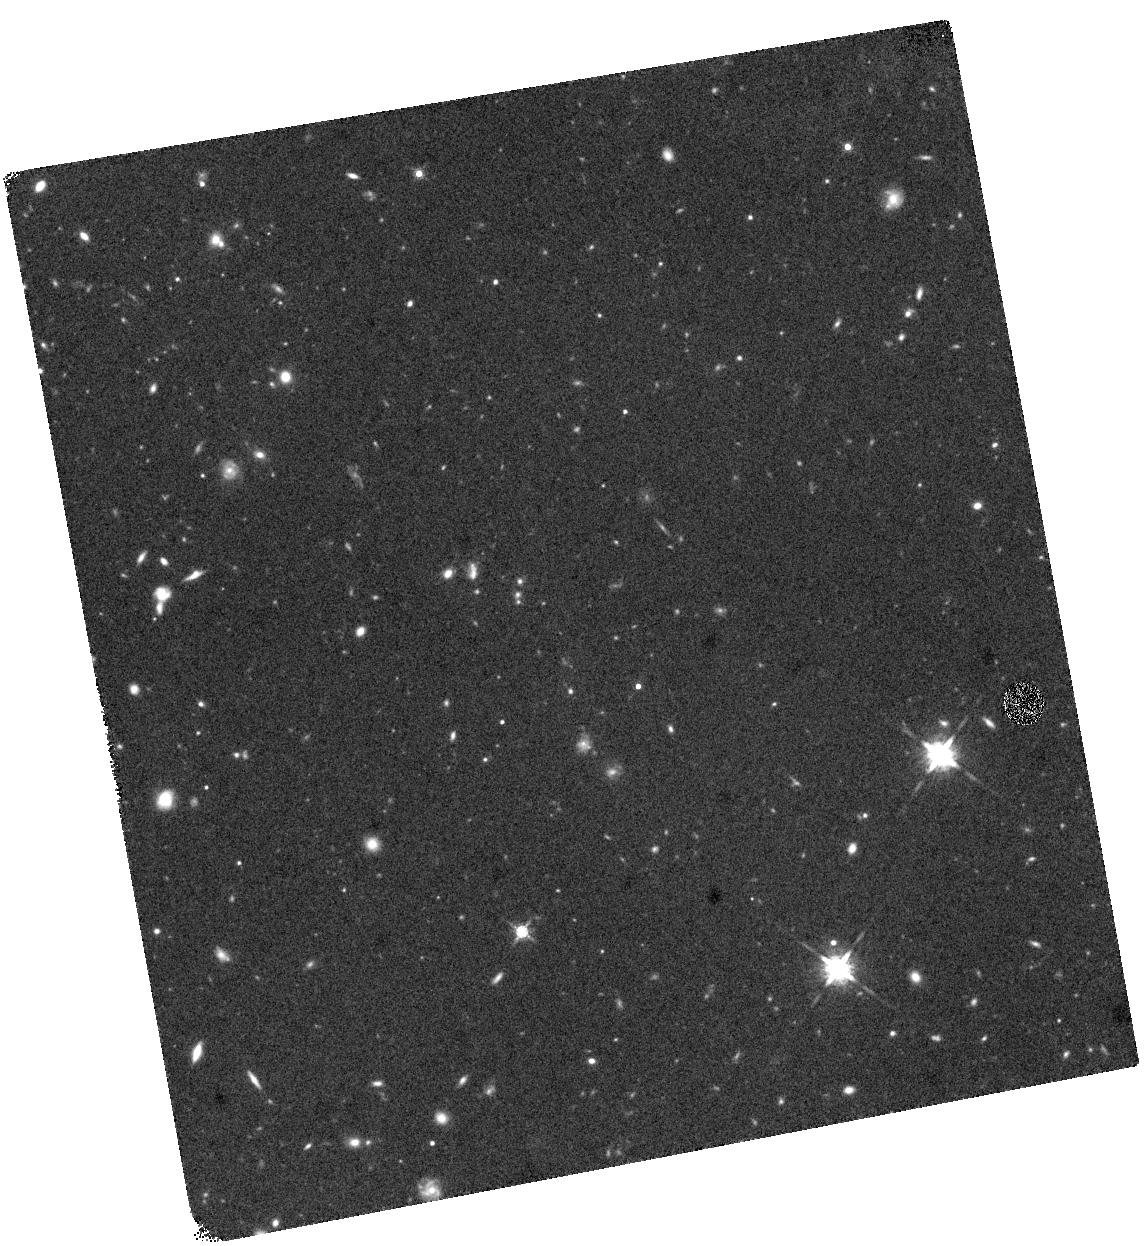
Target: UDS99096
Instrument: WFC3/IR
Filter: F160W
Exposure: 40 min
Observation ID: hst_13002_08_wfc3_ir_f160w_ic0c08

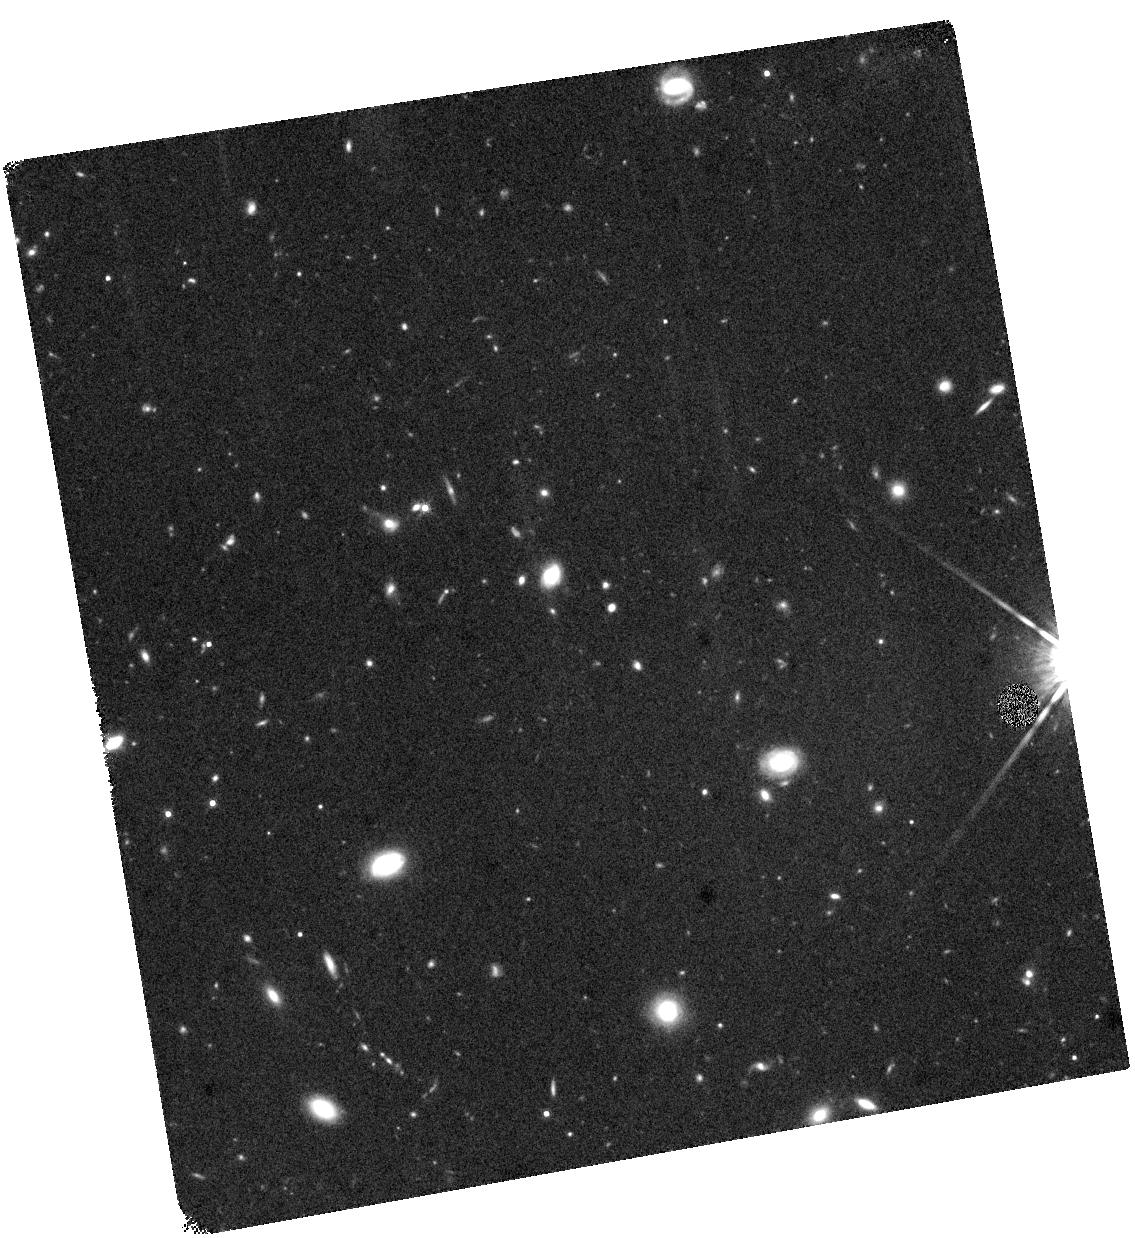
Target: UDS46645
Instrument: WFC3/IR
Filter: F160W
Exposure: 40 min
Observation ID: hst_13002_05_wfc3_ir_f160w_ic0c05

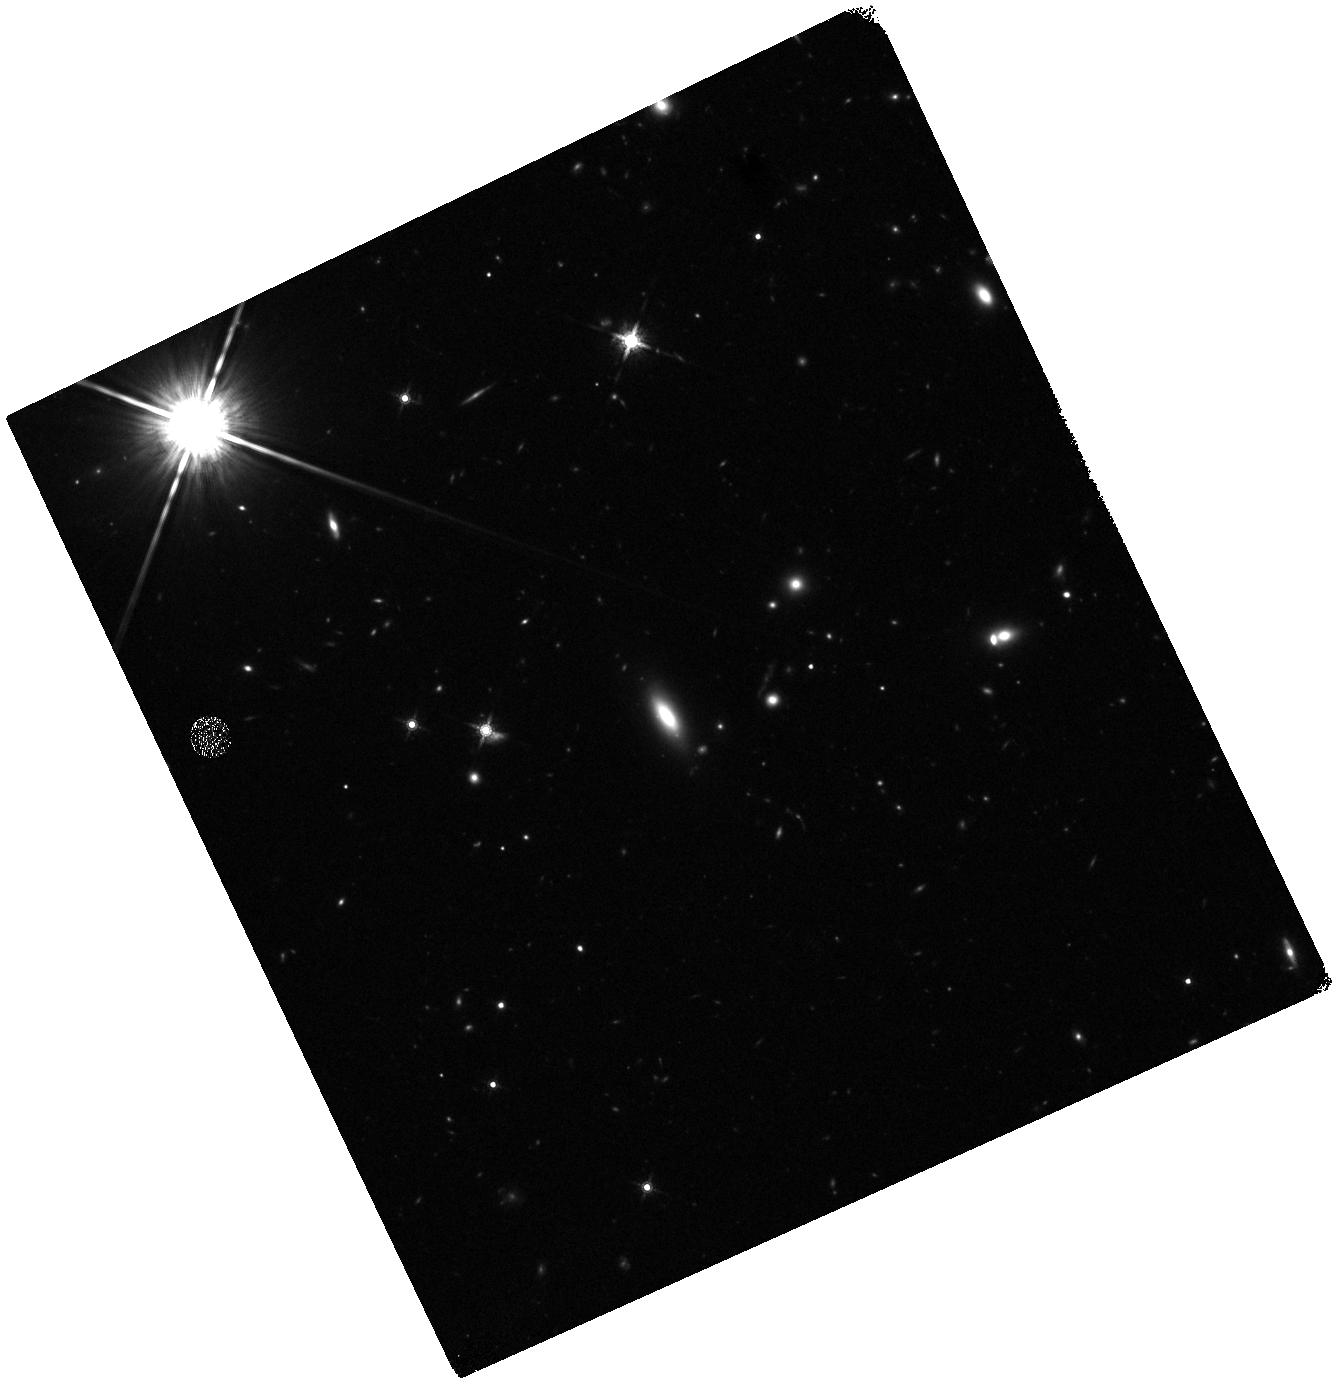
Target: UDS90845
Instrument: WFC3/IR
Filter: F160W
Exposure: 40 min
Observation ID: hst_13002_06_wfc3_ir_f160w_ic0c06

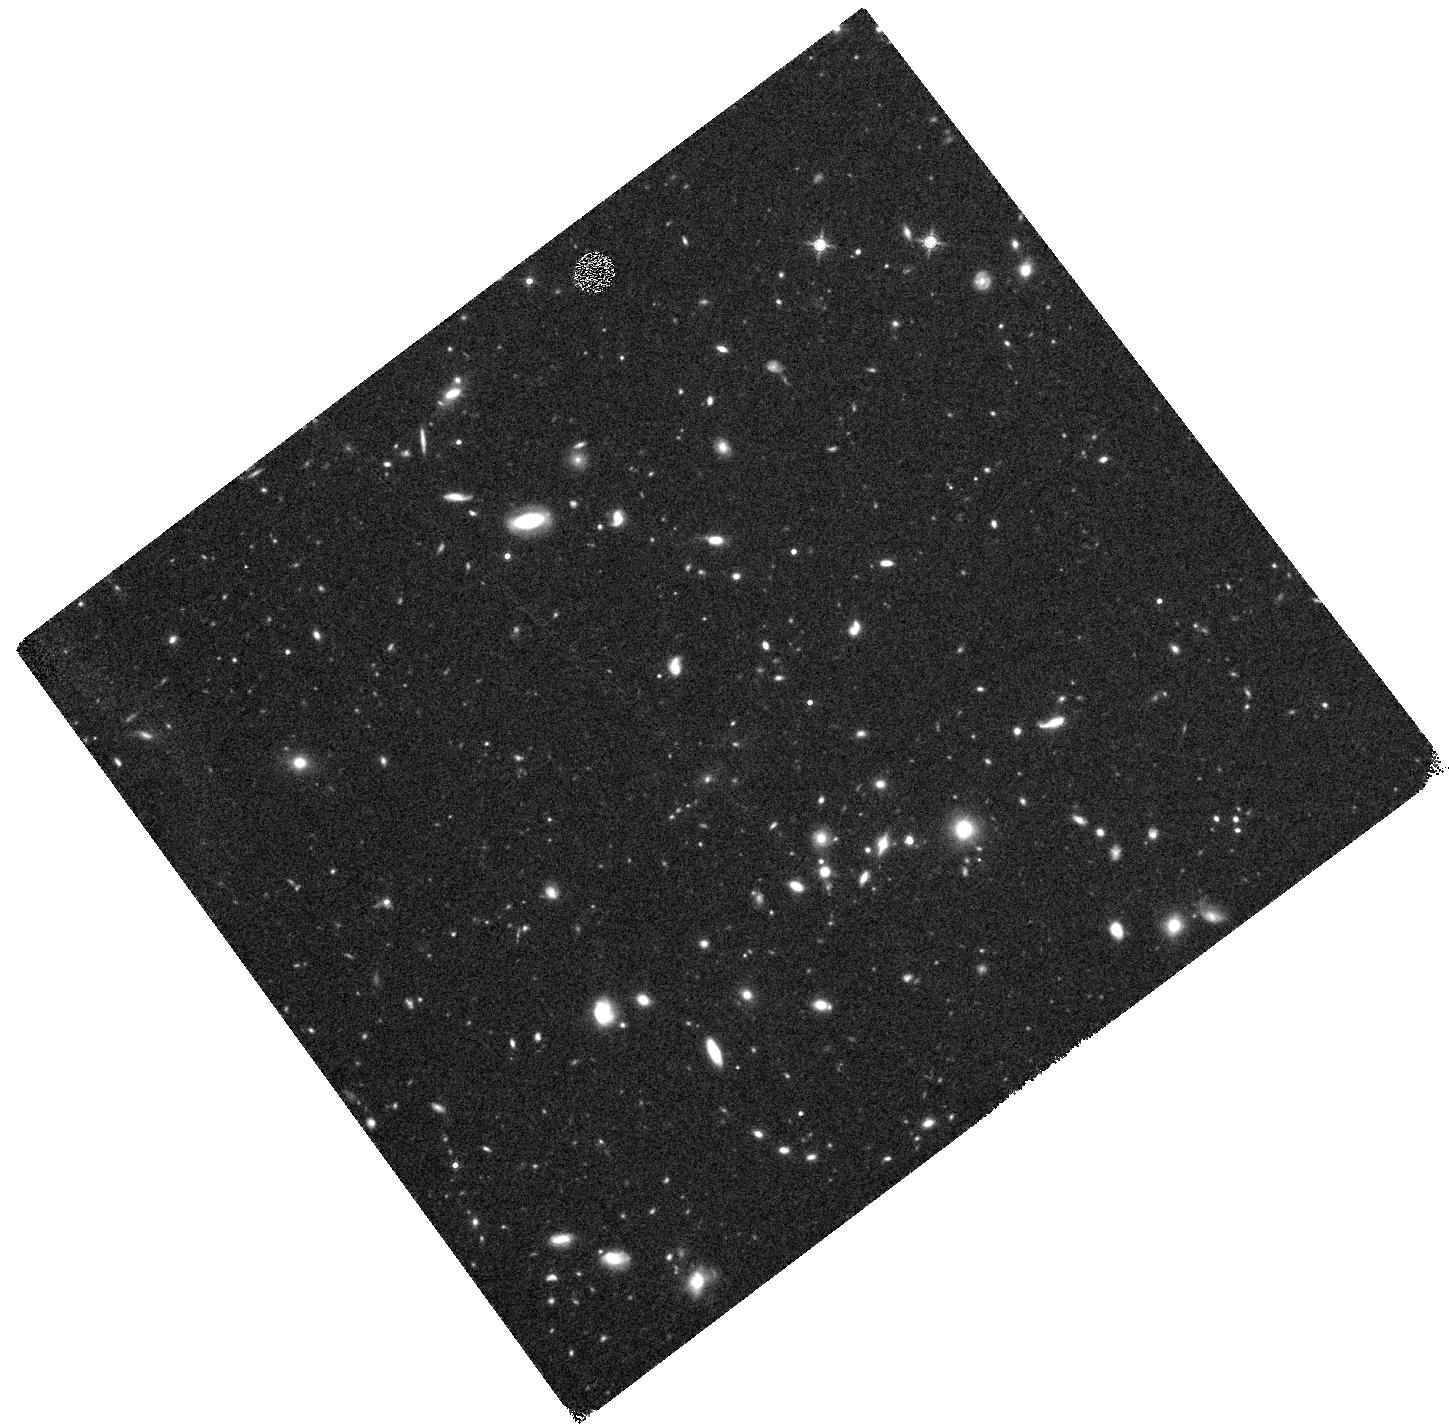
Target: UDS3433
Instrument: WFC3/IR
Filter: F160W
Exposure: 40 min
Observation ID: hst_13002_01_wfc3_ir_f160w_ic0c01

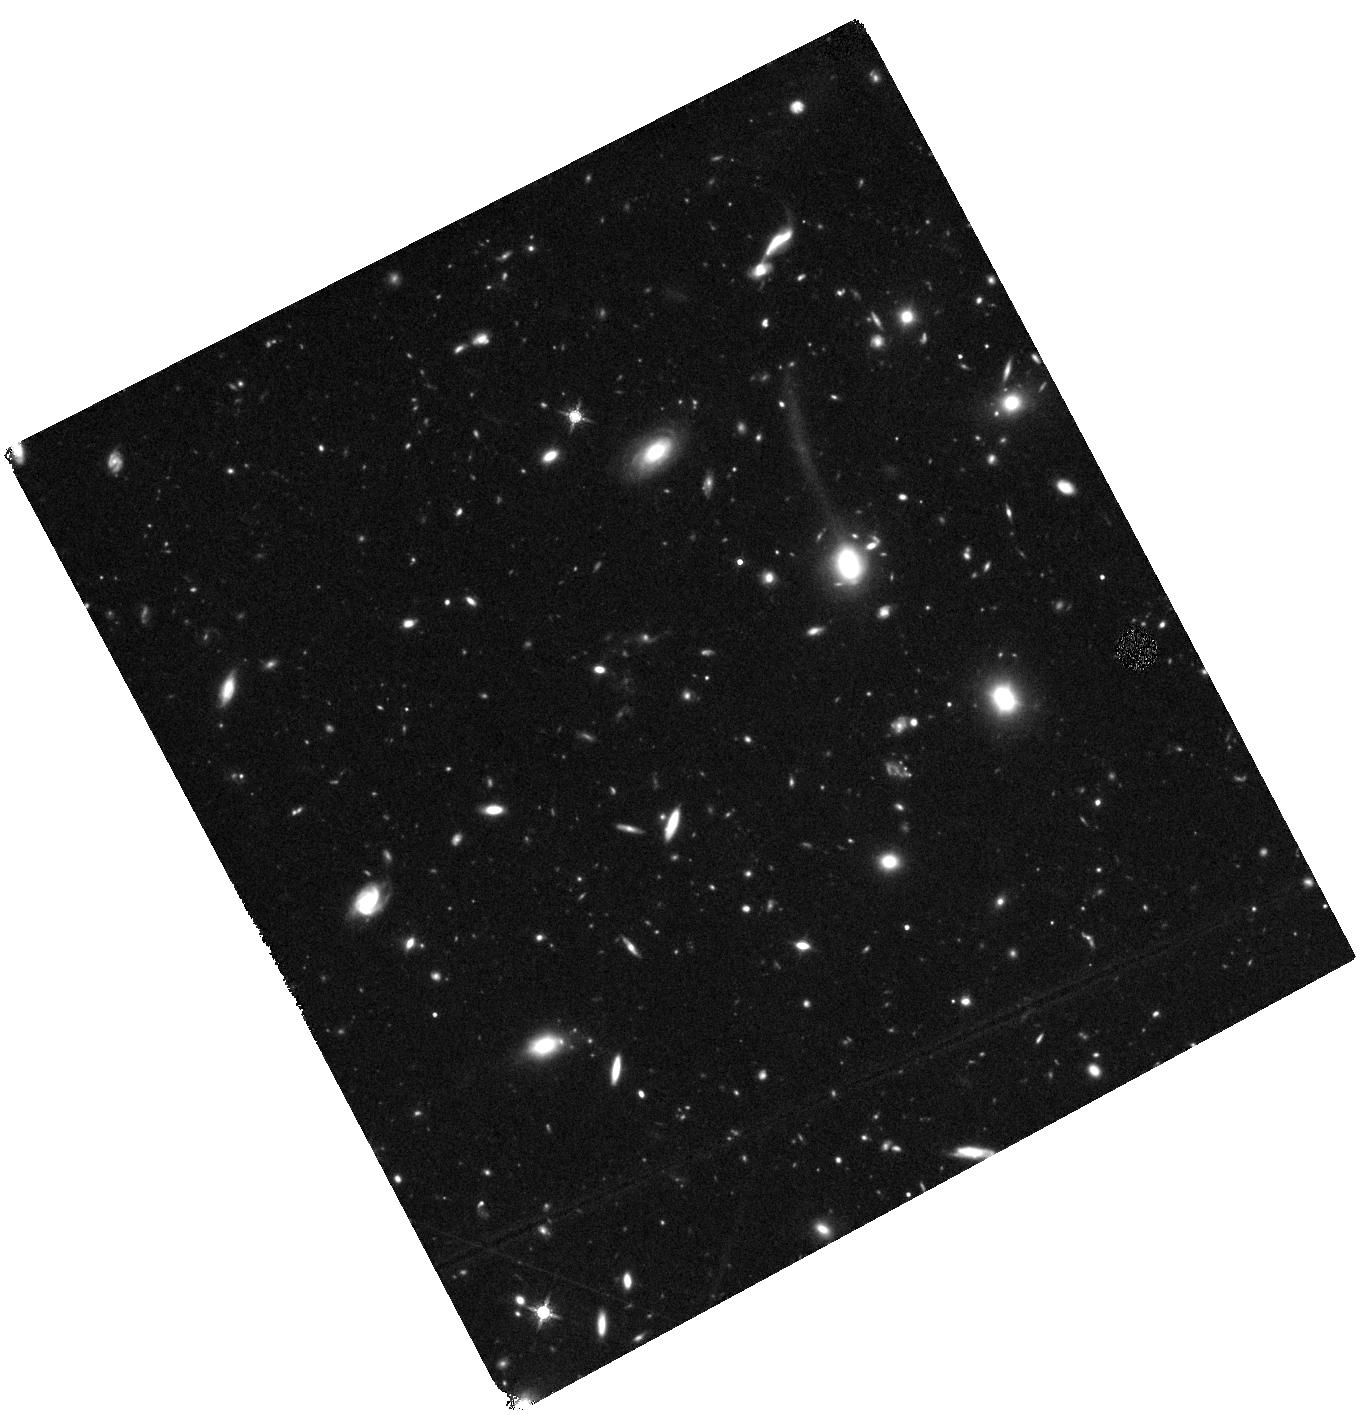
Target: UDS104425
Instrument: WFC3/IR
Filter: F160W
Exposure: 1.3 h
Observation ID: hst_13002_09_wfc3_ir_f160w_ic0c09

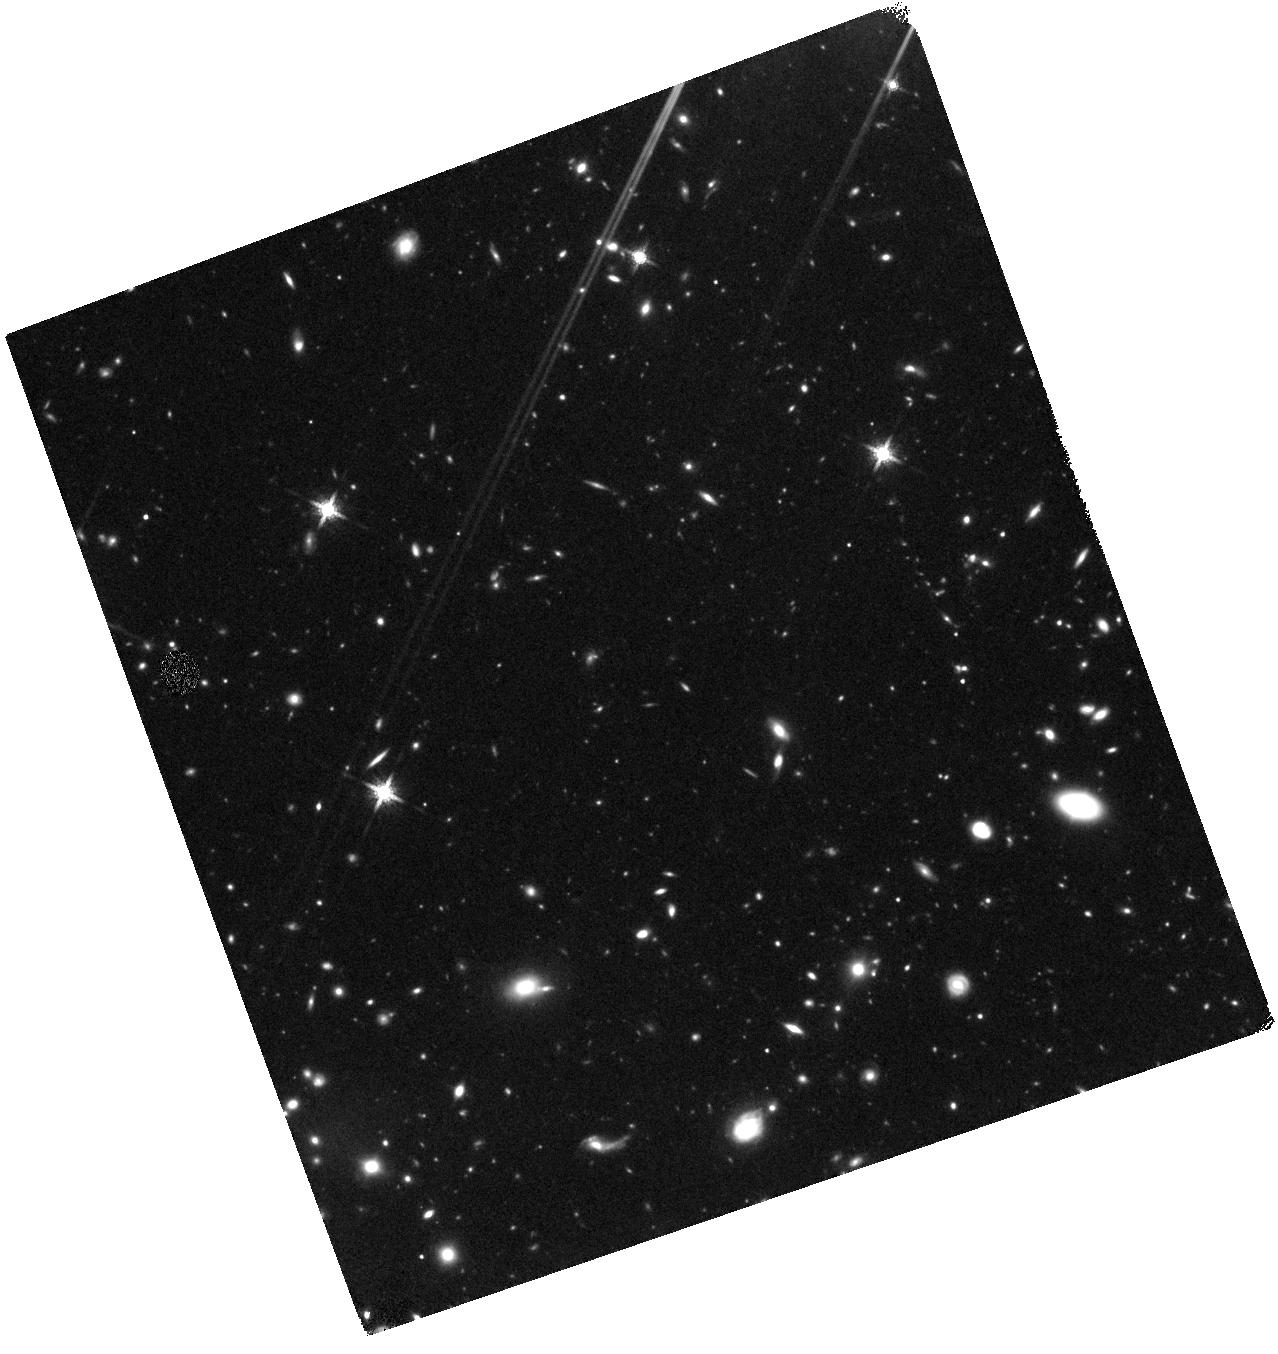
Target: UDS118604
Instrument: WFC3/IR
Filter: F160W
Exposure: 1.3 h
Observation ID: hst_13002_11_wfc3_ir_f160w_ic0c11

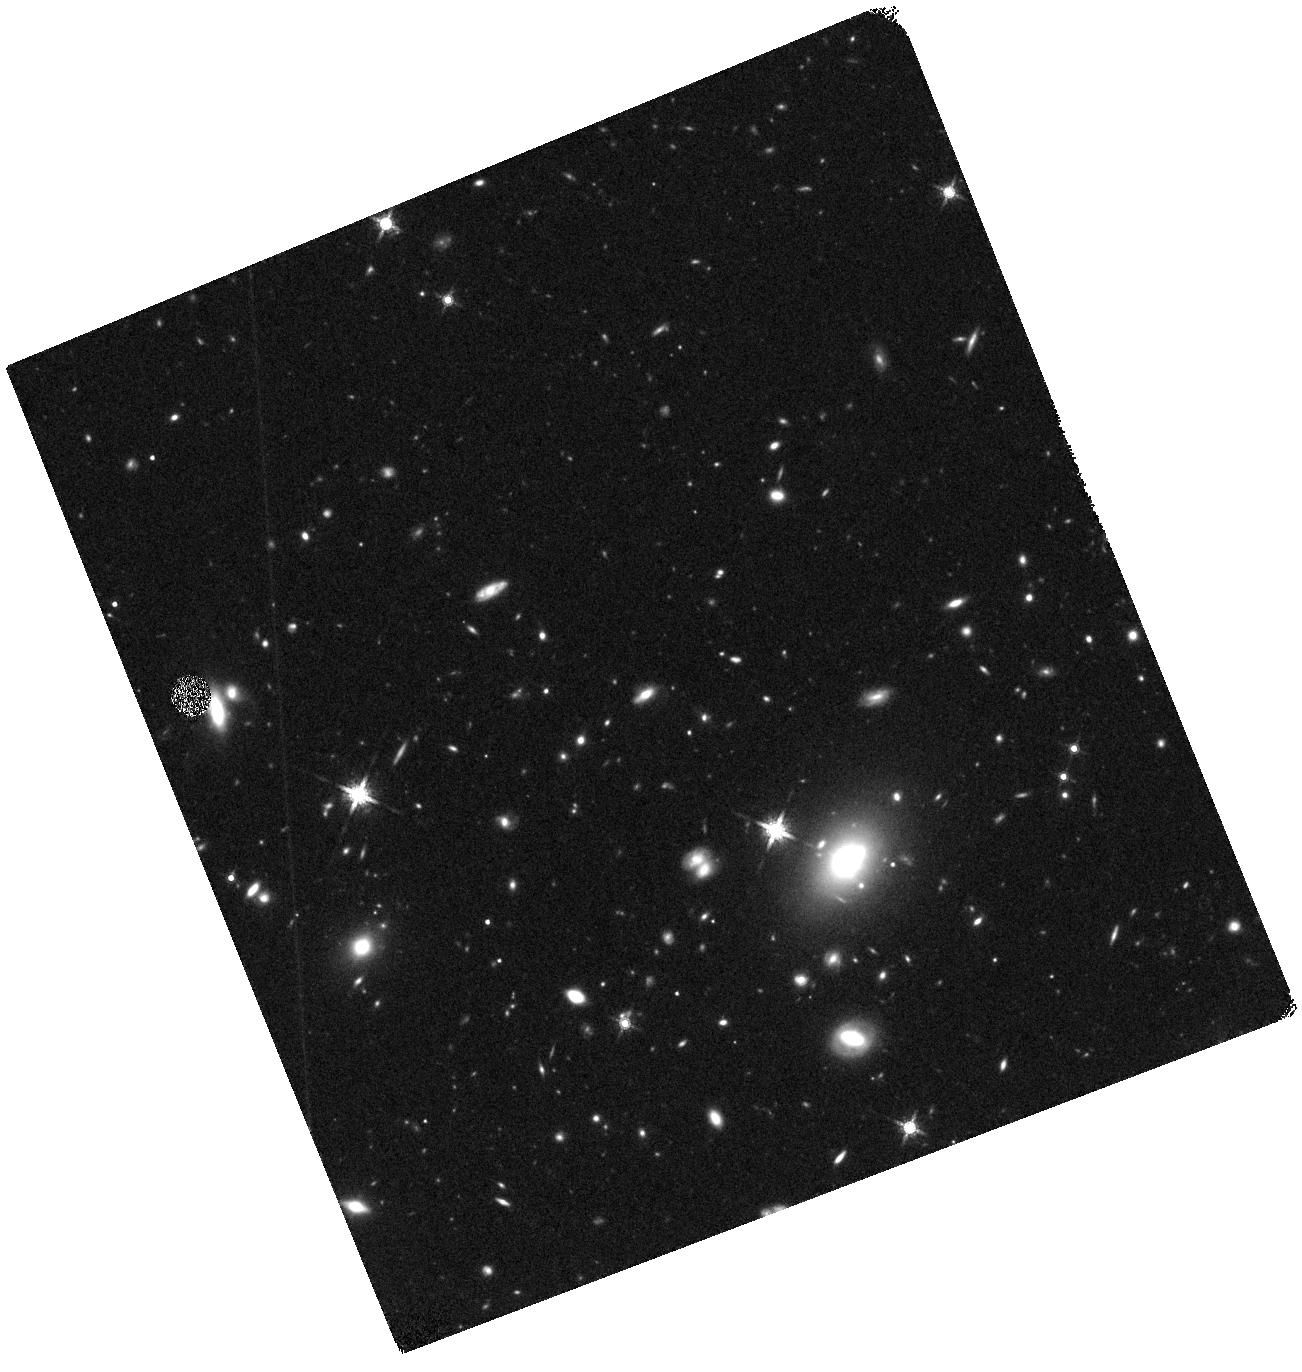
Target: UDS97905
Instrument: WFC3/IR
Filter: F160W
Exposure: 40 min
Observation ID: hst_13002_07_wfc3_ir_f160w_ic0c07

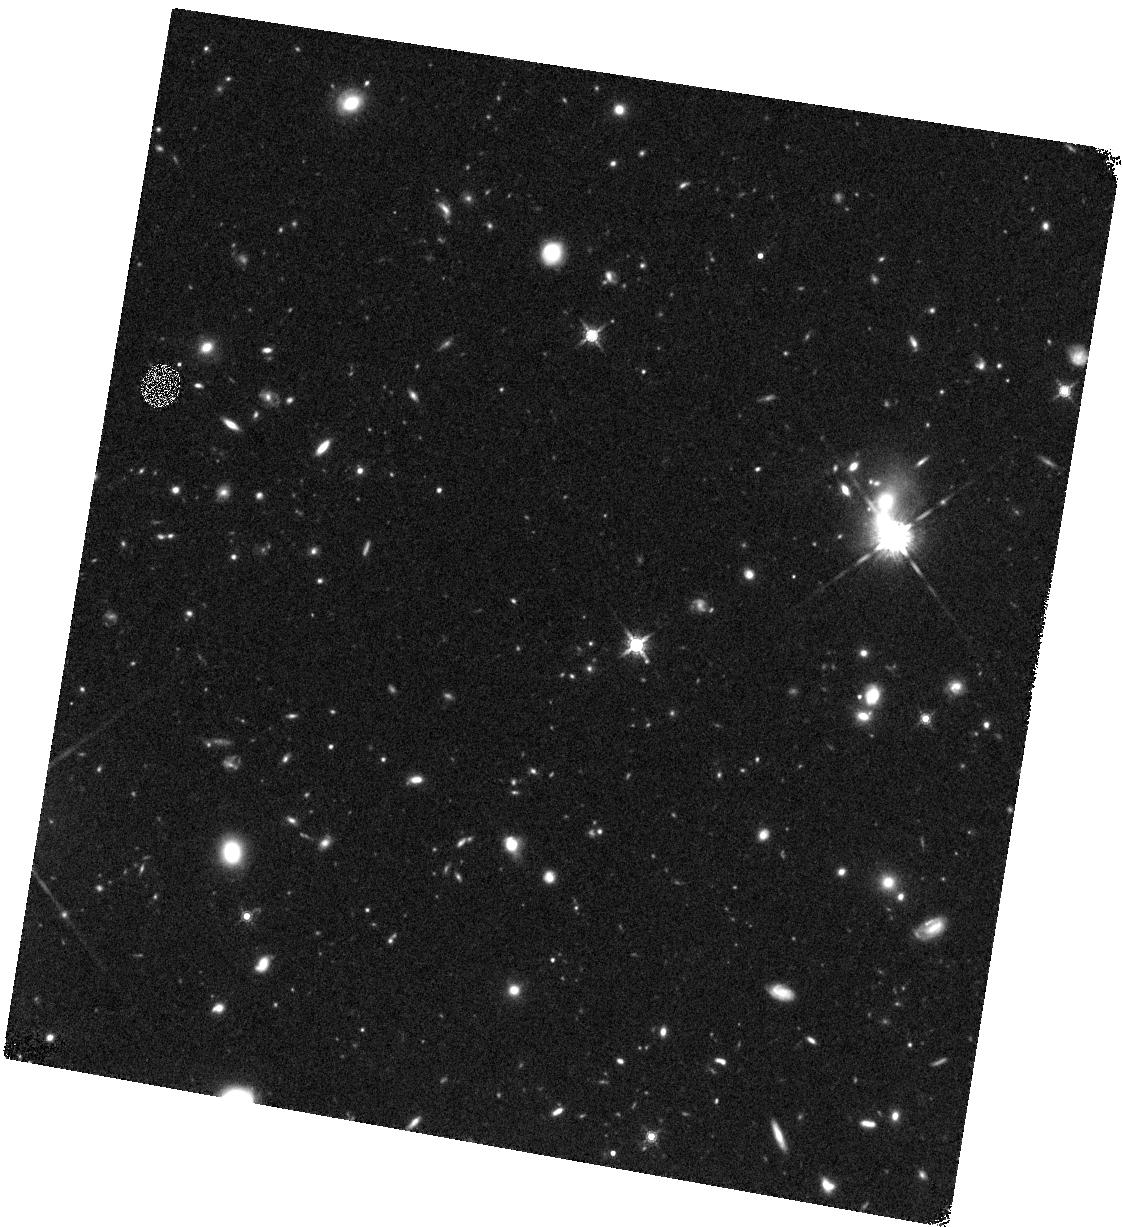
Target: UDS35621
Instrument: WFC3/IR
Filter: F160W
Exposure: 40 min
Observation ID: hst_13002_03_wfc3_ir_f160w_ic0c03

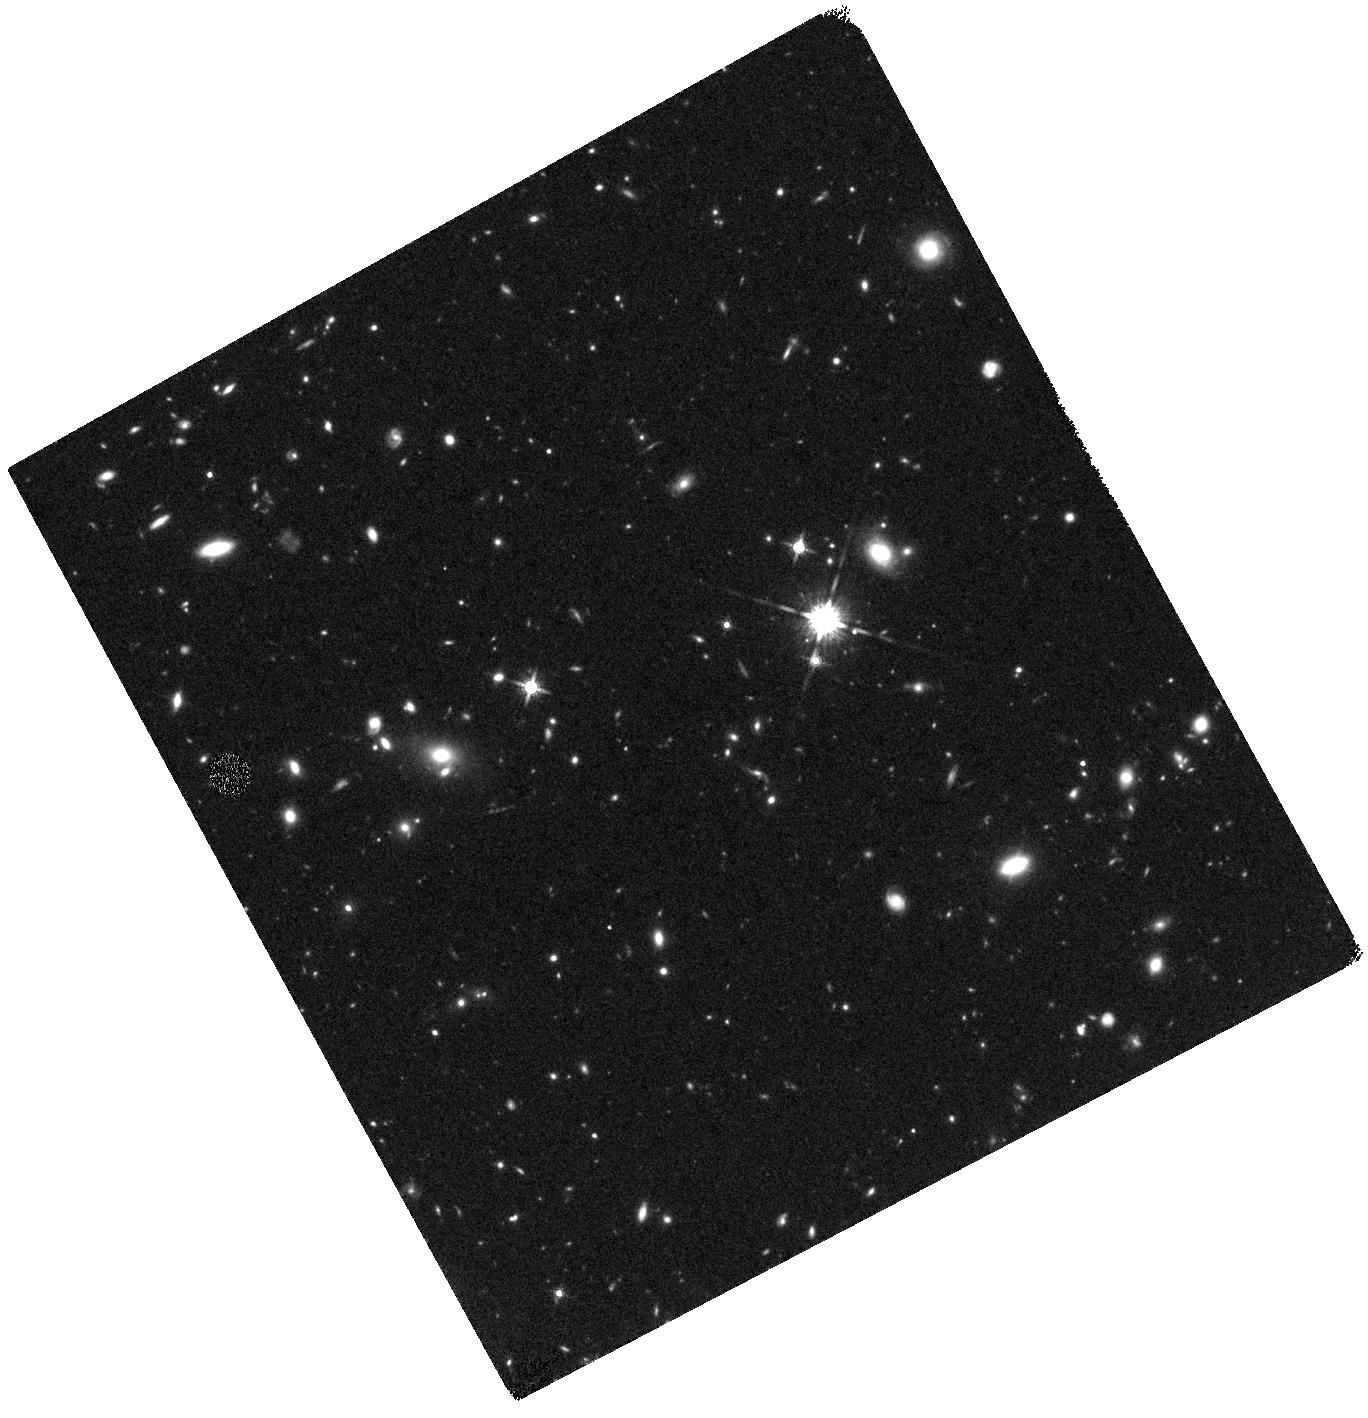
Target: UDS108509
Instrument: WFC3/IR
Filter: F160W
Exposure: 40 min
Observation ID: hst_13002_10_wfc3_ir_f160w_ic0c10

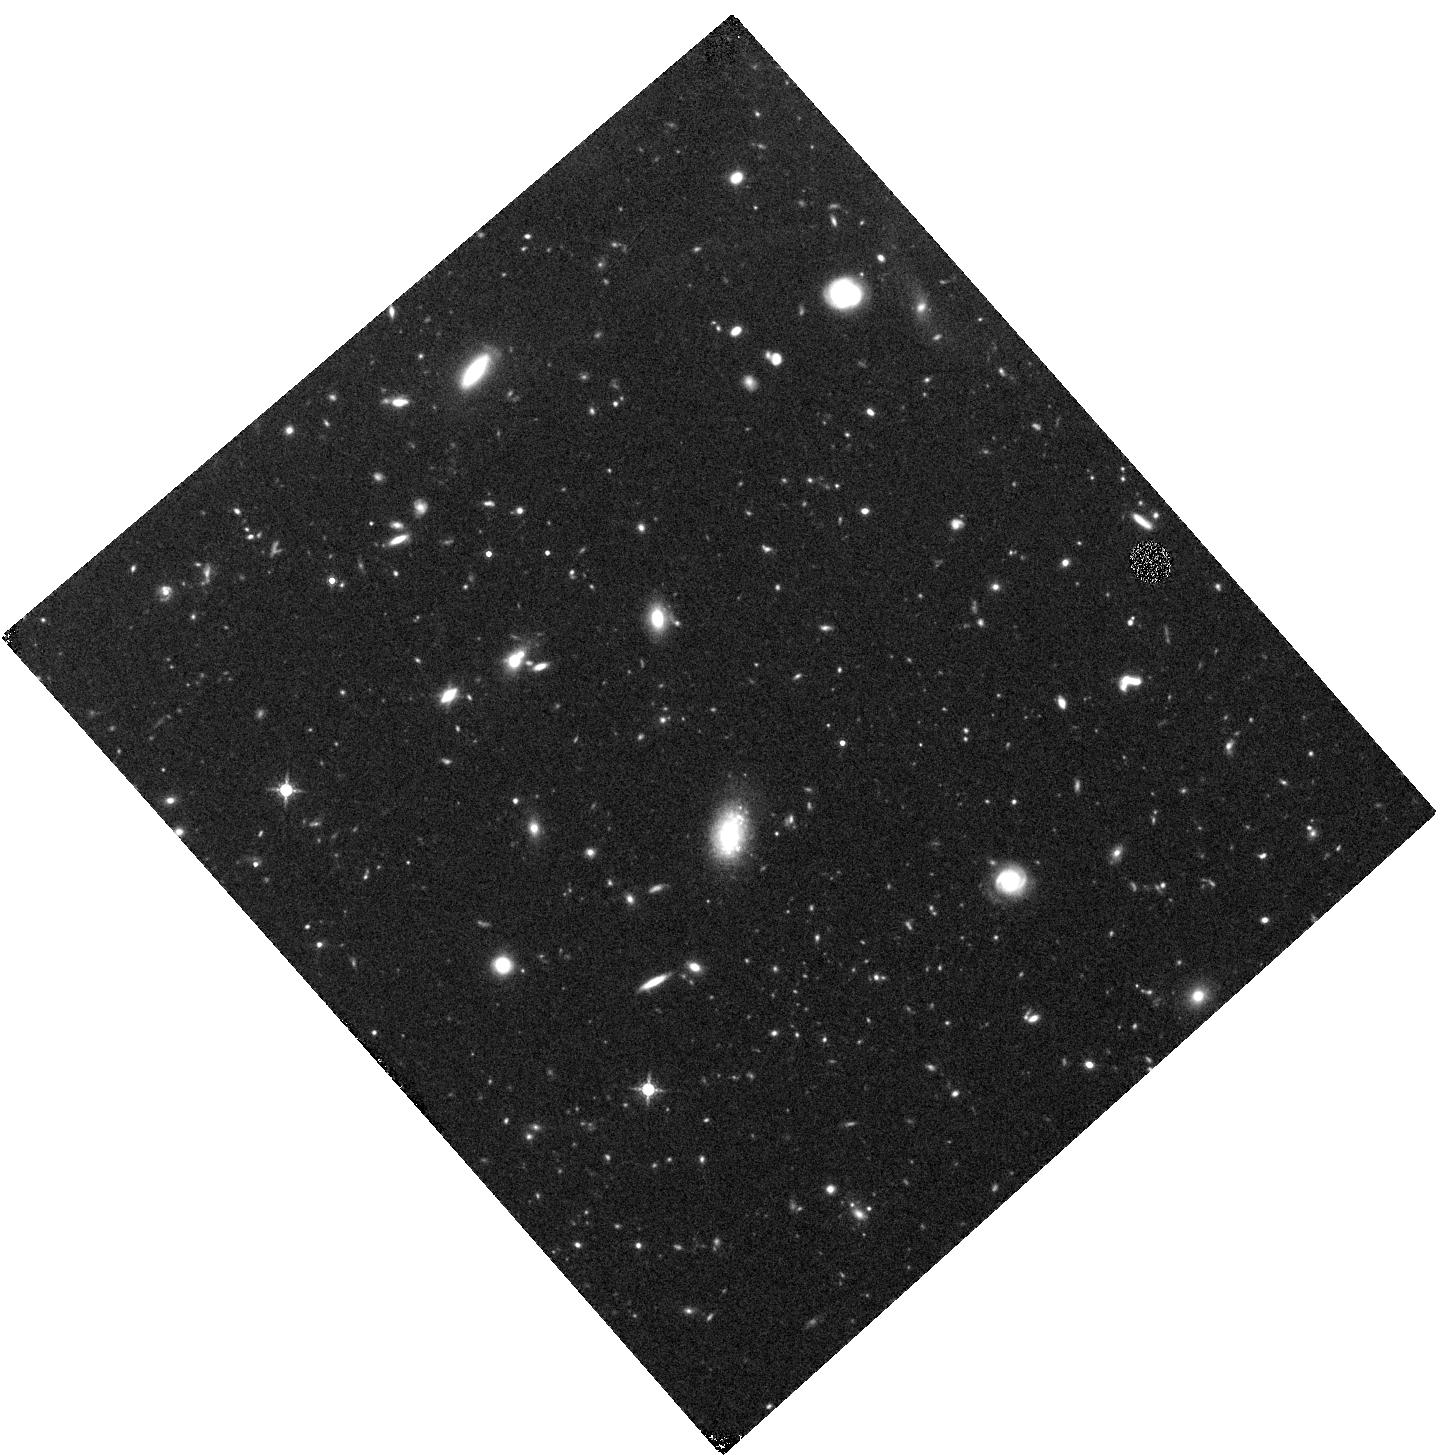
Target: UDS19400
Instrument: WFC3/IR
Filter: F160W
Exposure: 40 min
Observation ID: hst_13002_02_wfc3_ir_f160w_ic0c02

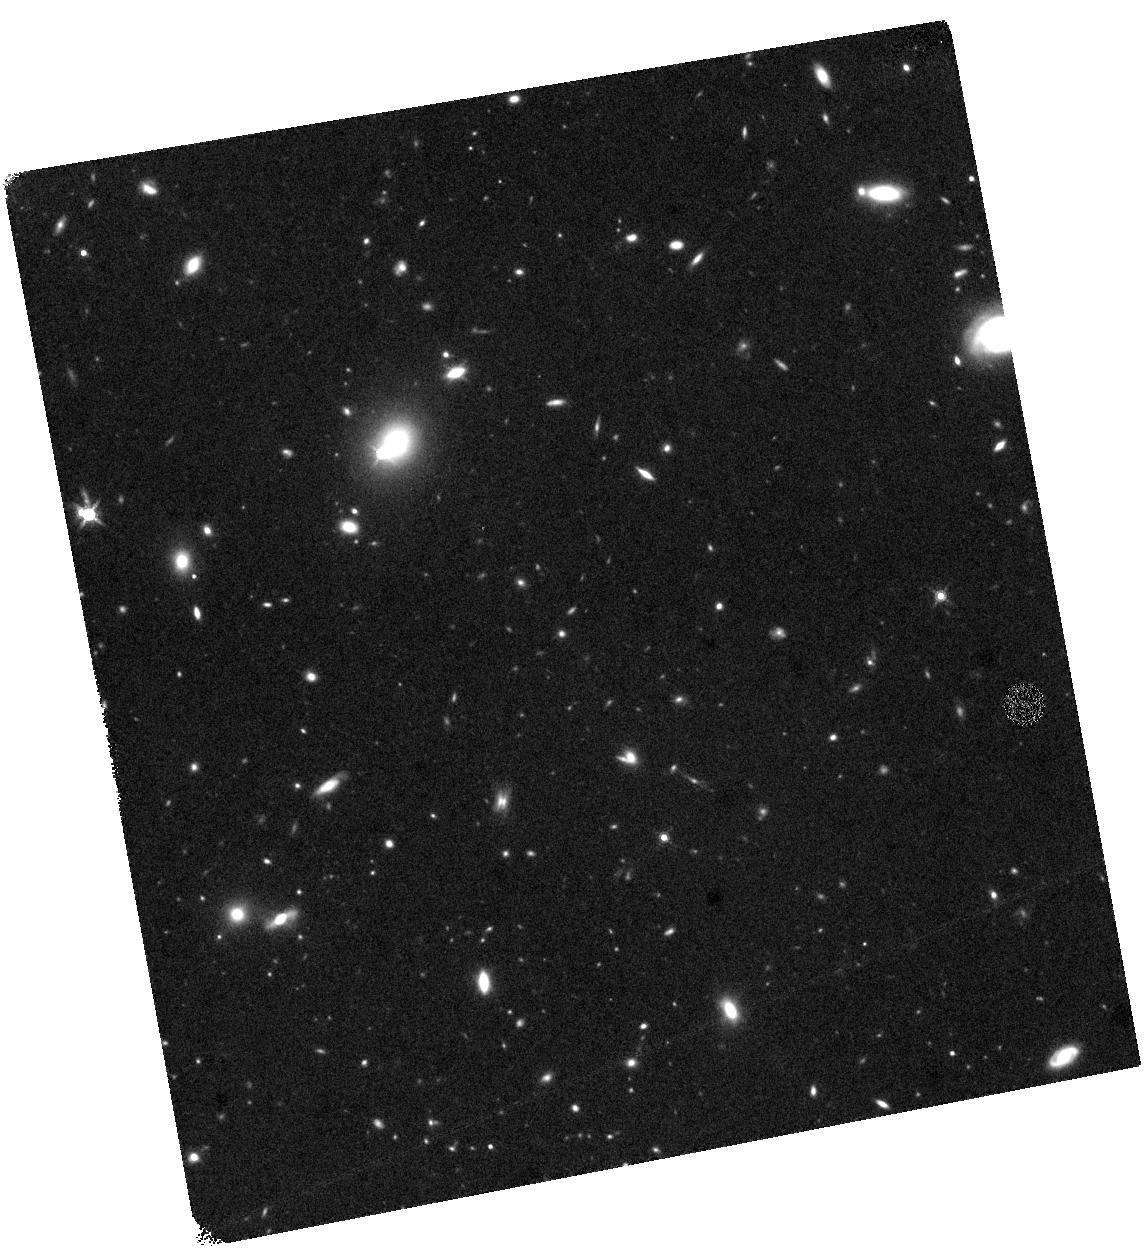
Target: UDS138948
Instrument: WFC3/IR
Filter: F160W
Exposure: 40 min
Observation ID: hst_13002_12_wfc3_ir_f160w_ic0c12

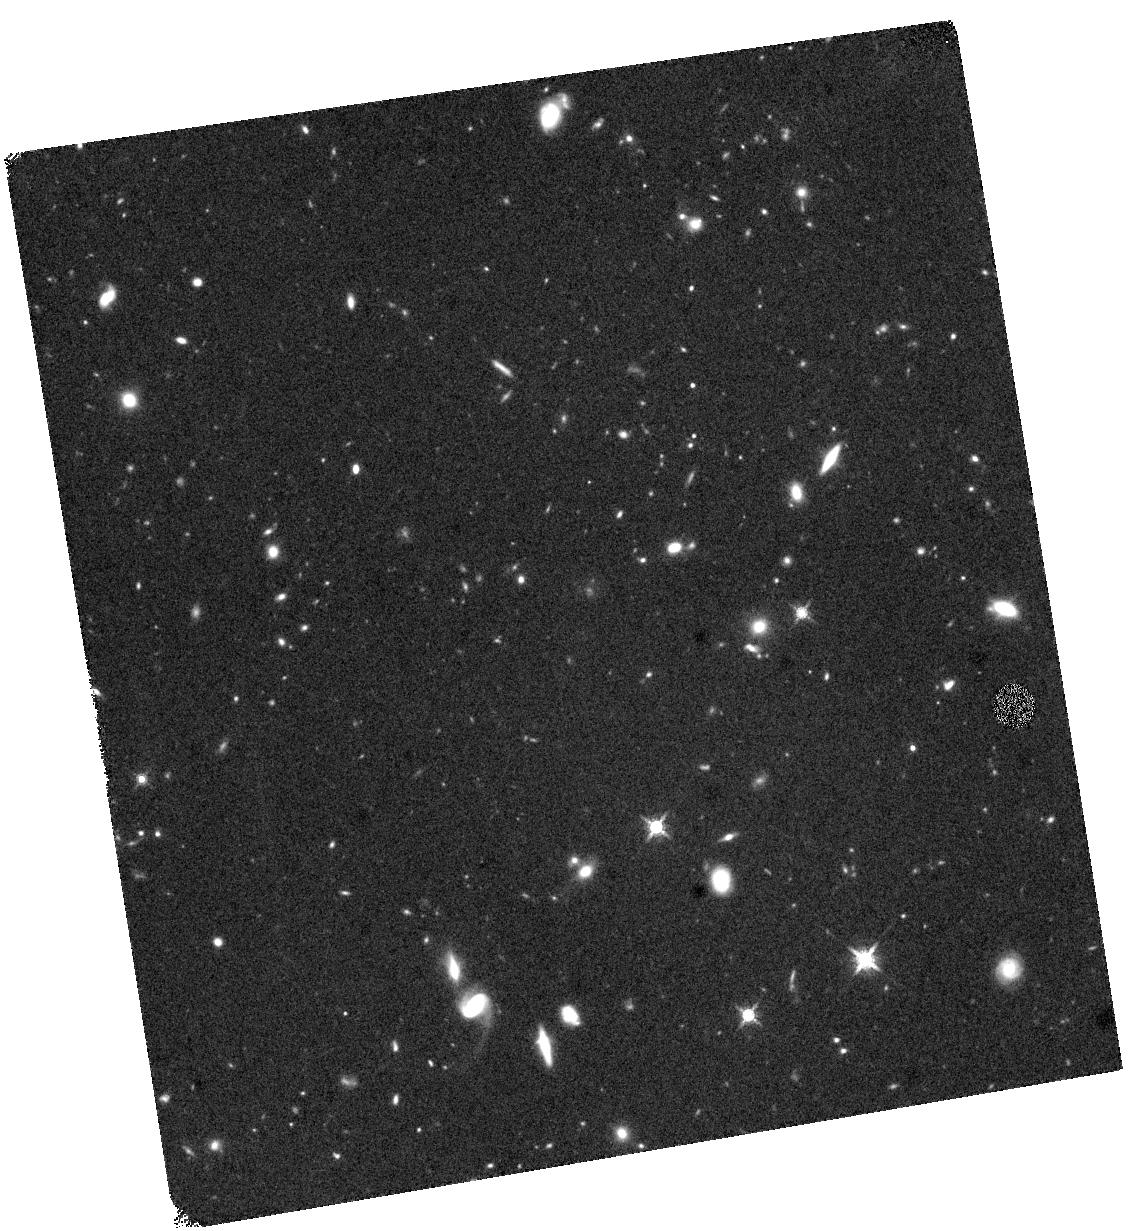
Target: UDS37091
Instrument: WFC3/IR
Filter: F160W
Exposure: 40 min
Observation ID: hst_13002_04_wfc3_ir_f160w_ic0c04

Monsters at the Dawn of the Thermal Era: Probing the extremes of galactic mass at z>2.5 (PI: Williams, Rik)

There can now be little doubt that a significant population of massive early-type galaxies exists at z~2. Revealed by a combination of wide-field, deep near-IR photometric surveys and medium-resolution near-IR spectroscopy, they look like nothing in the local universe: despite having stellar masses comparable to nearby ellipticals, their average effective radii are 5 times smaller, implying enormous stellar densities. Their formation remains a mystery, as all their stellar mass must have been assembled within the first 1-2 Gyr after the Big Bang. Using new ultradeep, wide-field near-IR imaging, we have now uncovered a population of rare and extremely massive (log M/Msun>11.2) quiescent galaxies at even higher redshifts (2.5<z<3.5). Interestingly, these galaxies do not seem to follow the same size evolution trends as less-extreme galaxies; however, since their sizes are estimated from ground-based imaging, details of their structure (clumps, extended envelopes, and/or multiplicity) cannot be ascertained. These "monster" galaxies are so rare that essentially none will be covered in the infrared by existing large HST surveys. Here we propose WFC3/IR imaging of the 12 most massive quiescent galaxies in our z>2.5 sample to determine their sizes and structural parameters. By combining targeted near-IR imaging of these rare objects with robust sizes of less-massive galaxies from the complementary CANDELS MCT program, we will place the first strong constraints on the structural evolution of the extreme tail of the galaxy population at z~2.7.